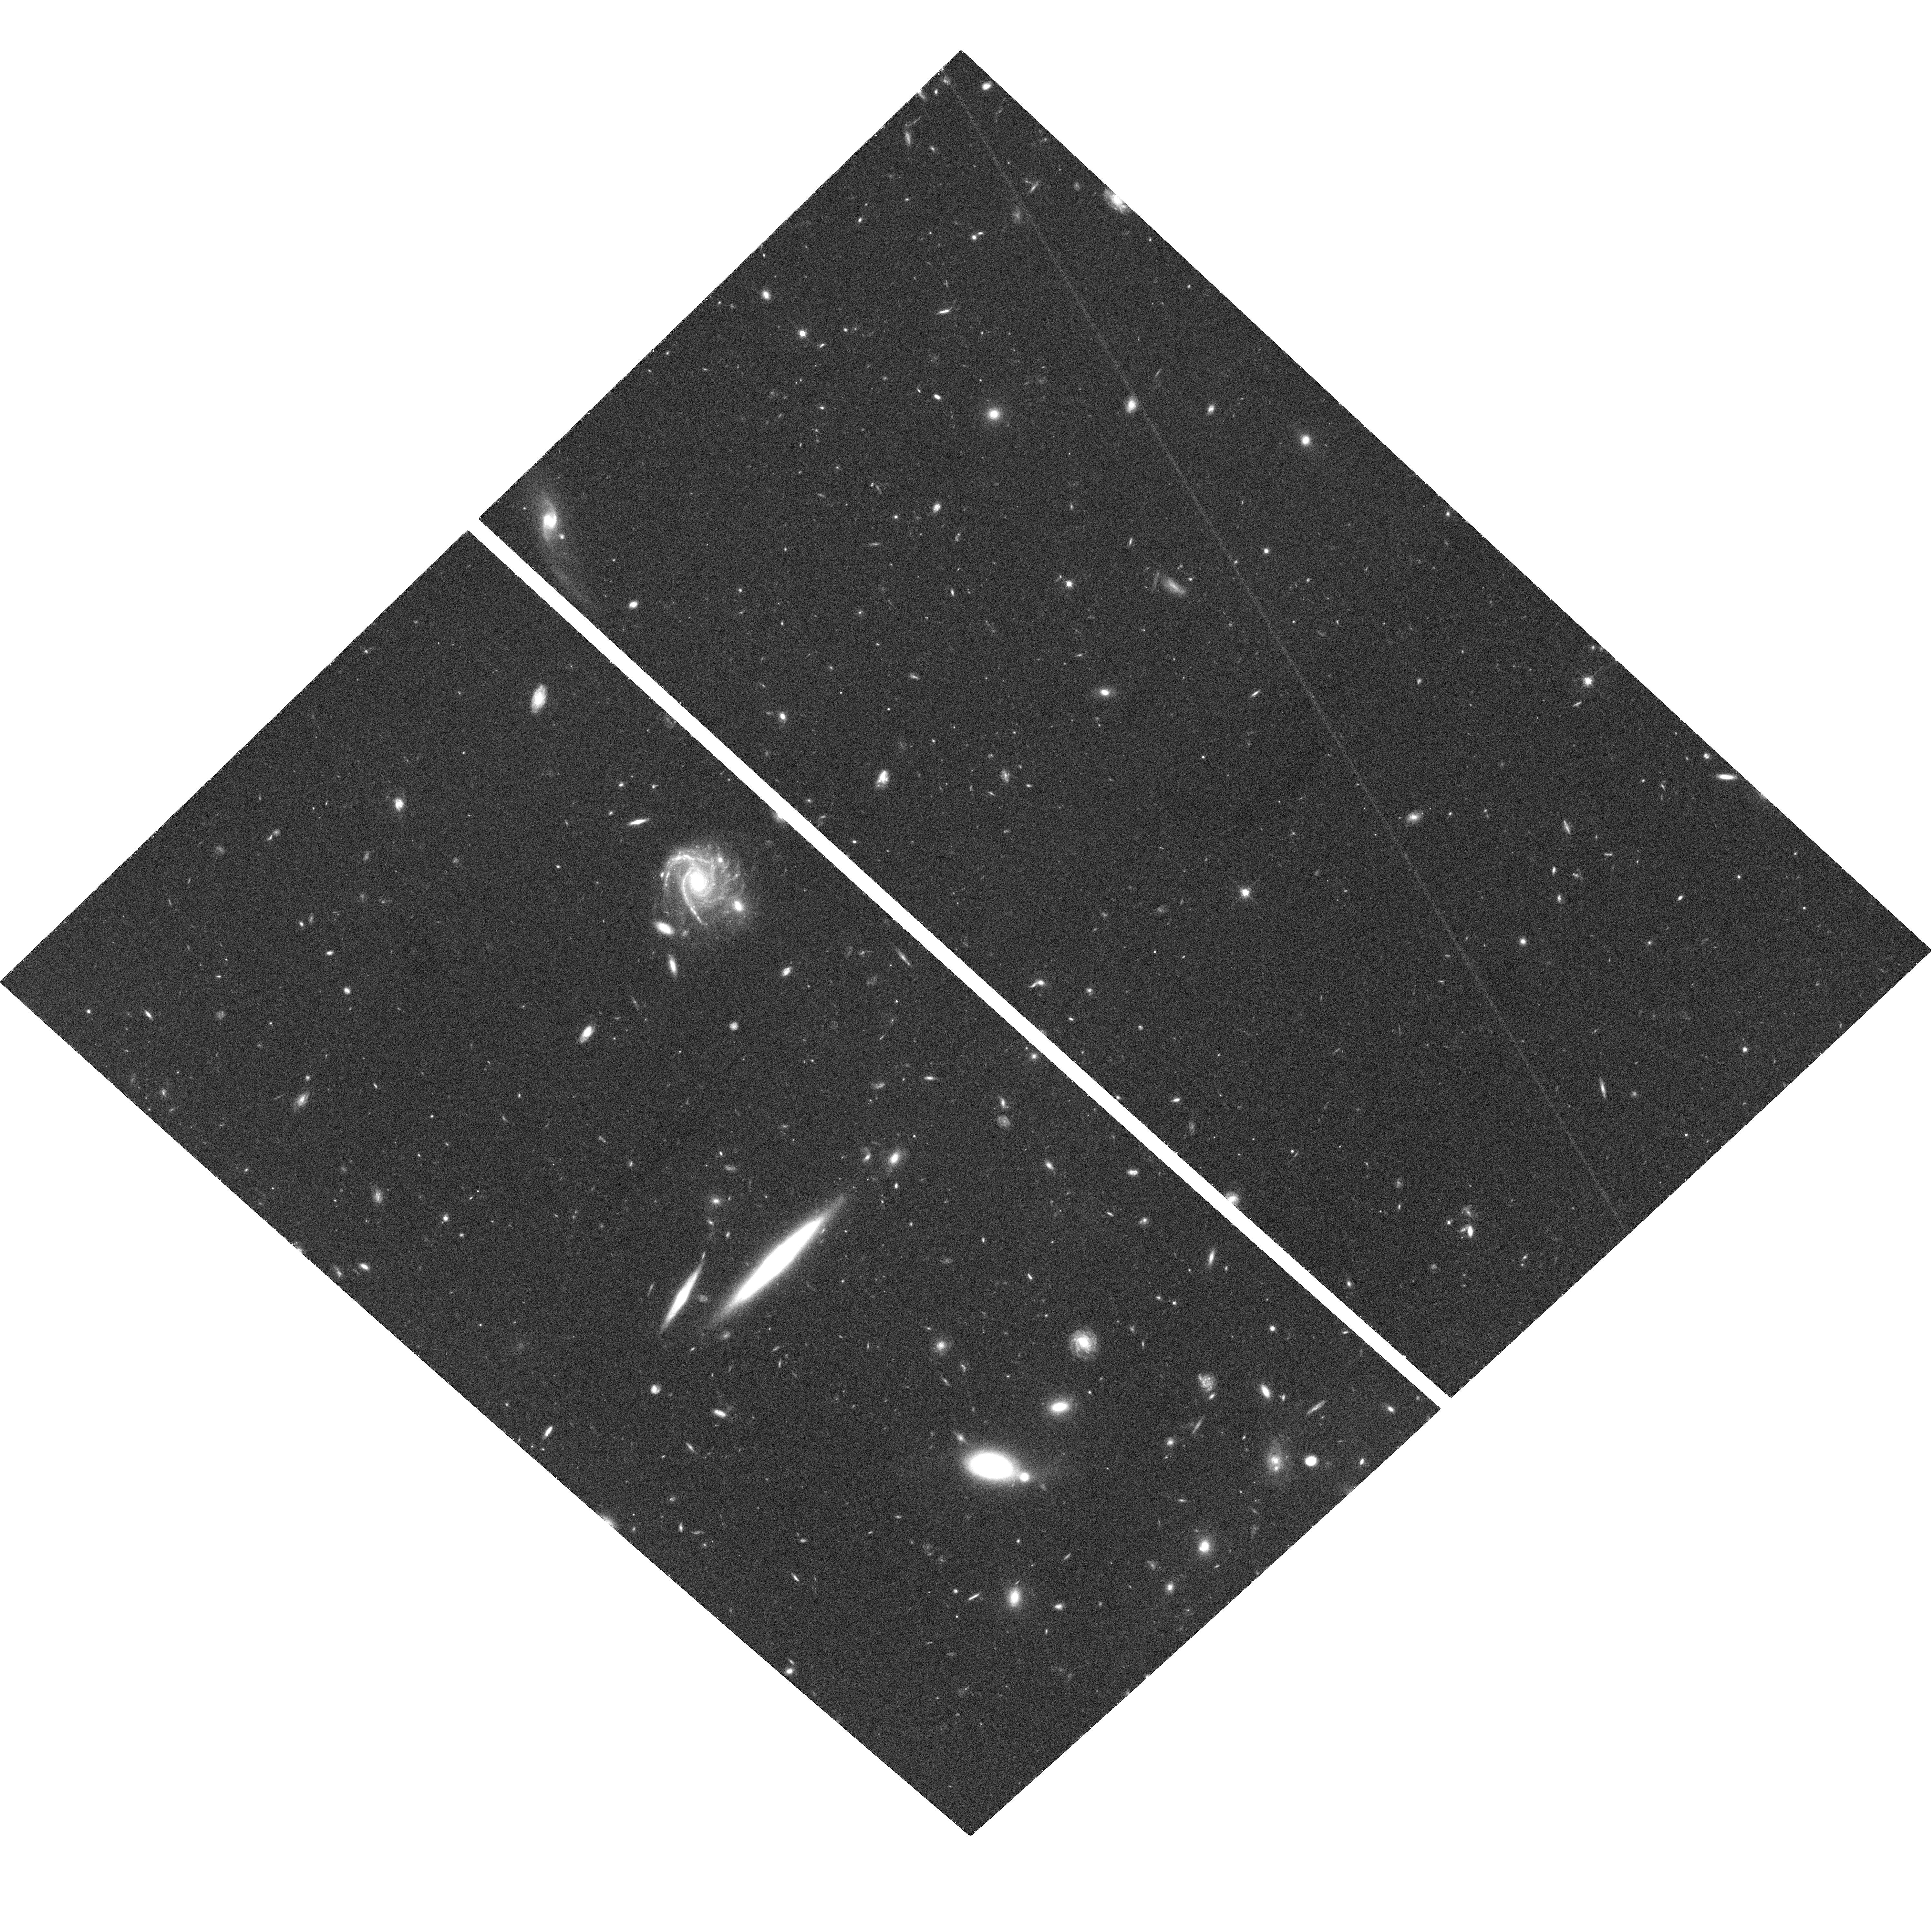
Target: GAL-ISO1052+5708. Instrument: ACS/WFC. Filter: F814W. Exposure: 38 min. Observation ID: hst_9483_04_acs_wfc_f814w_j8ej04

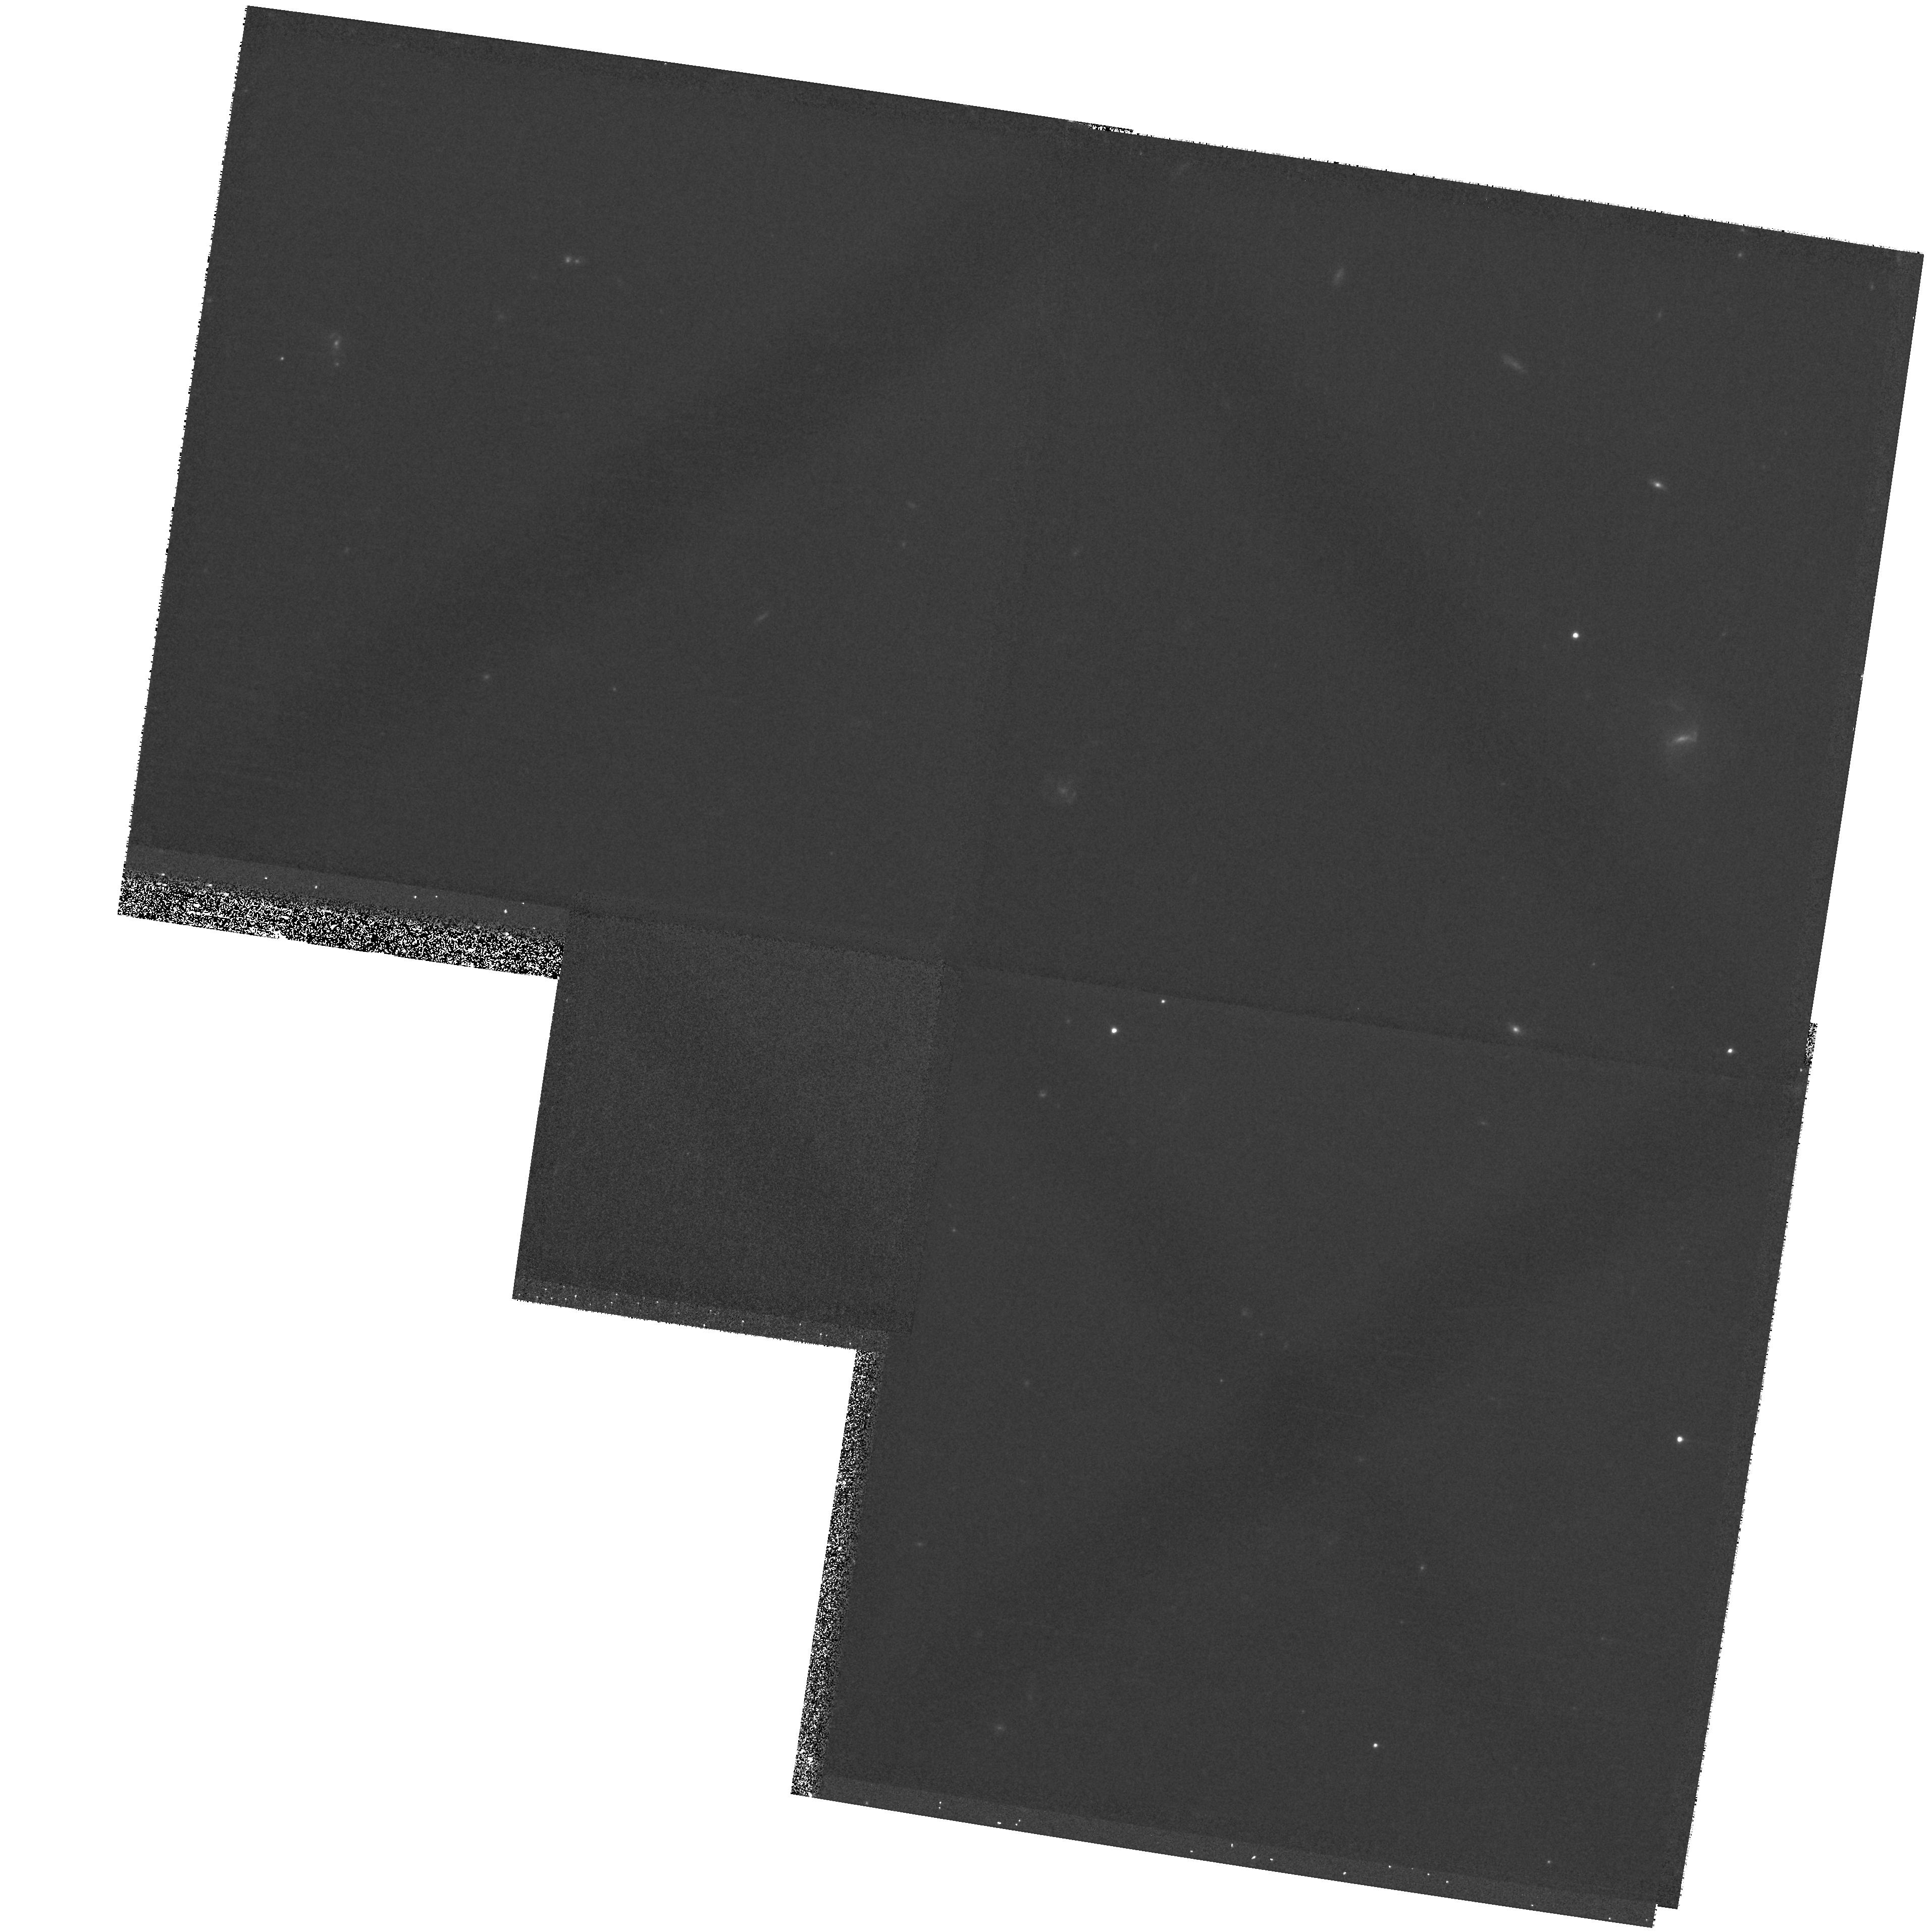
Target: field at RA 163.572°, Dec 57.314°. Instrument: WFPC2/PC. Filter: F814W. Exposure: 15 min. Observation ID: hst_9483_a5_wfpc2_pc_f814w_u8eja5

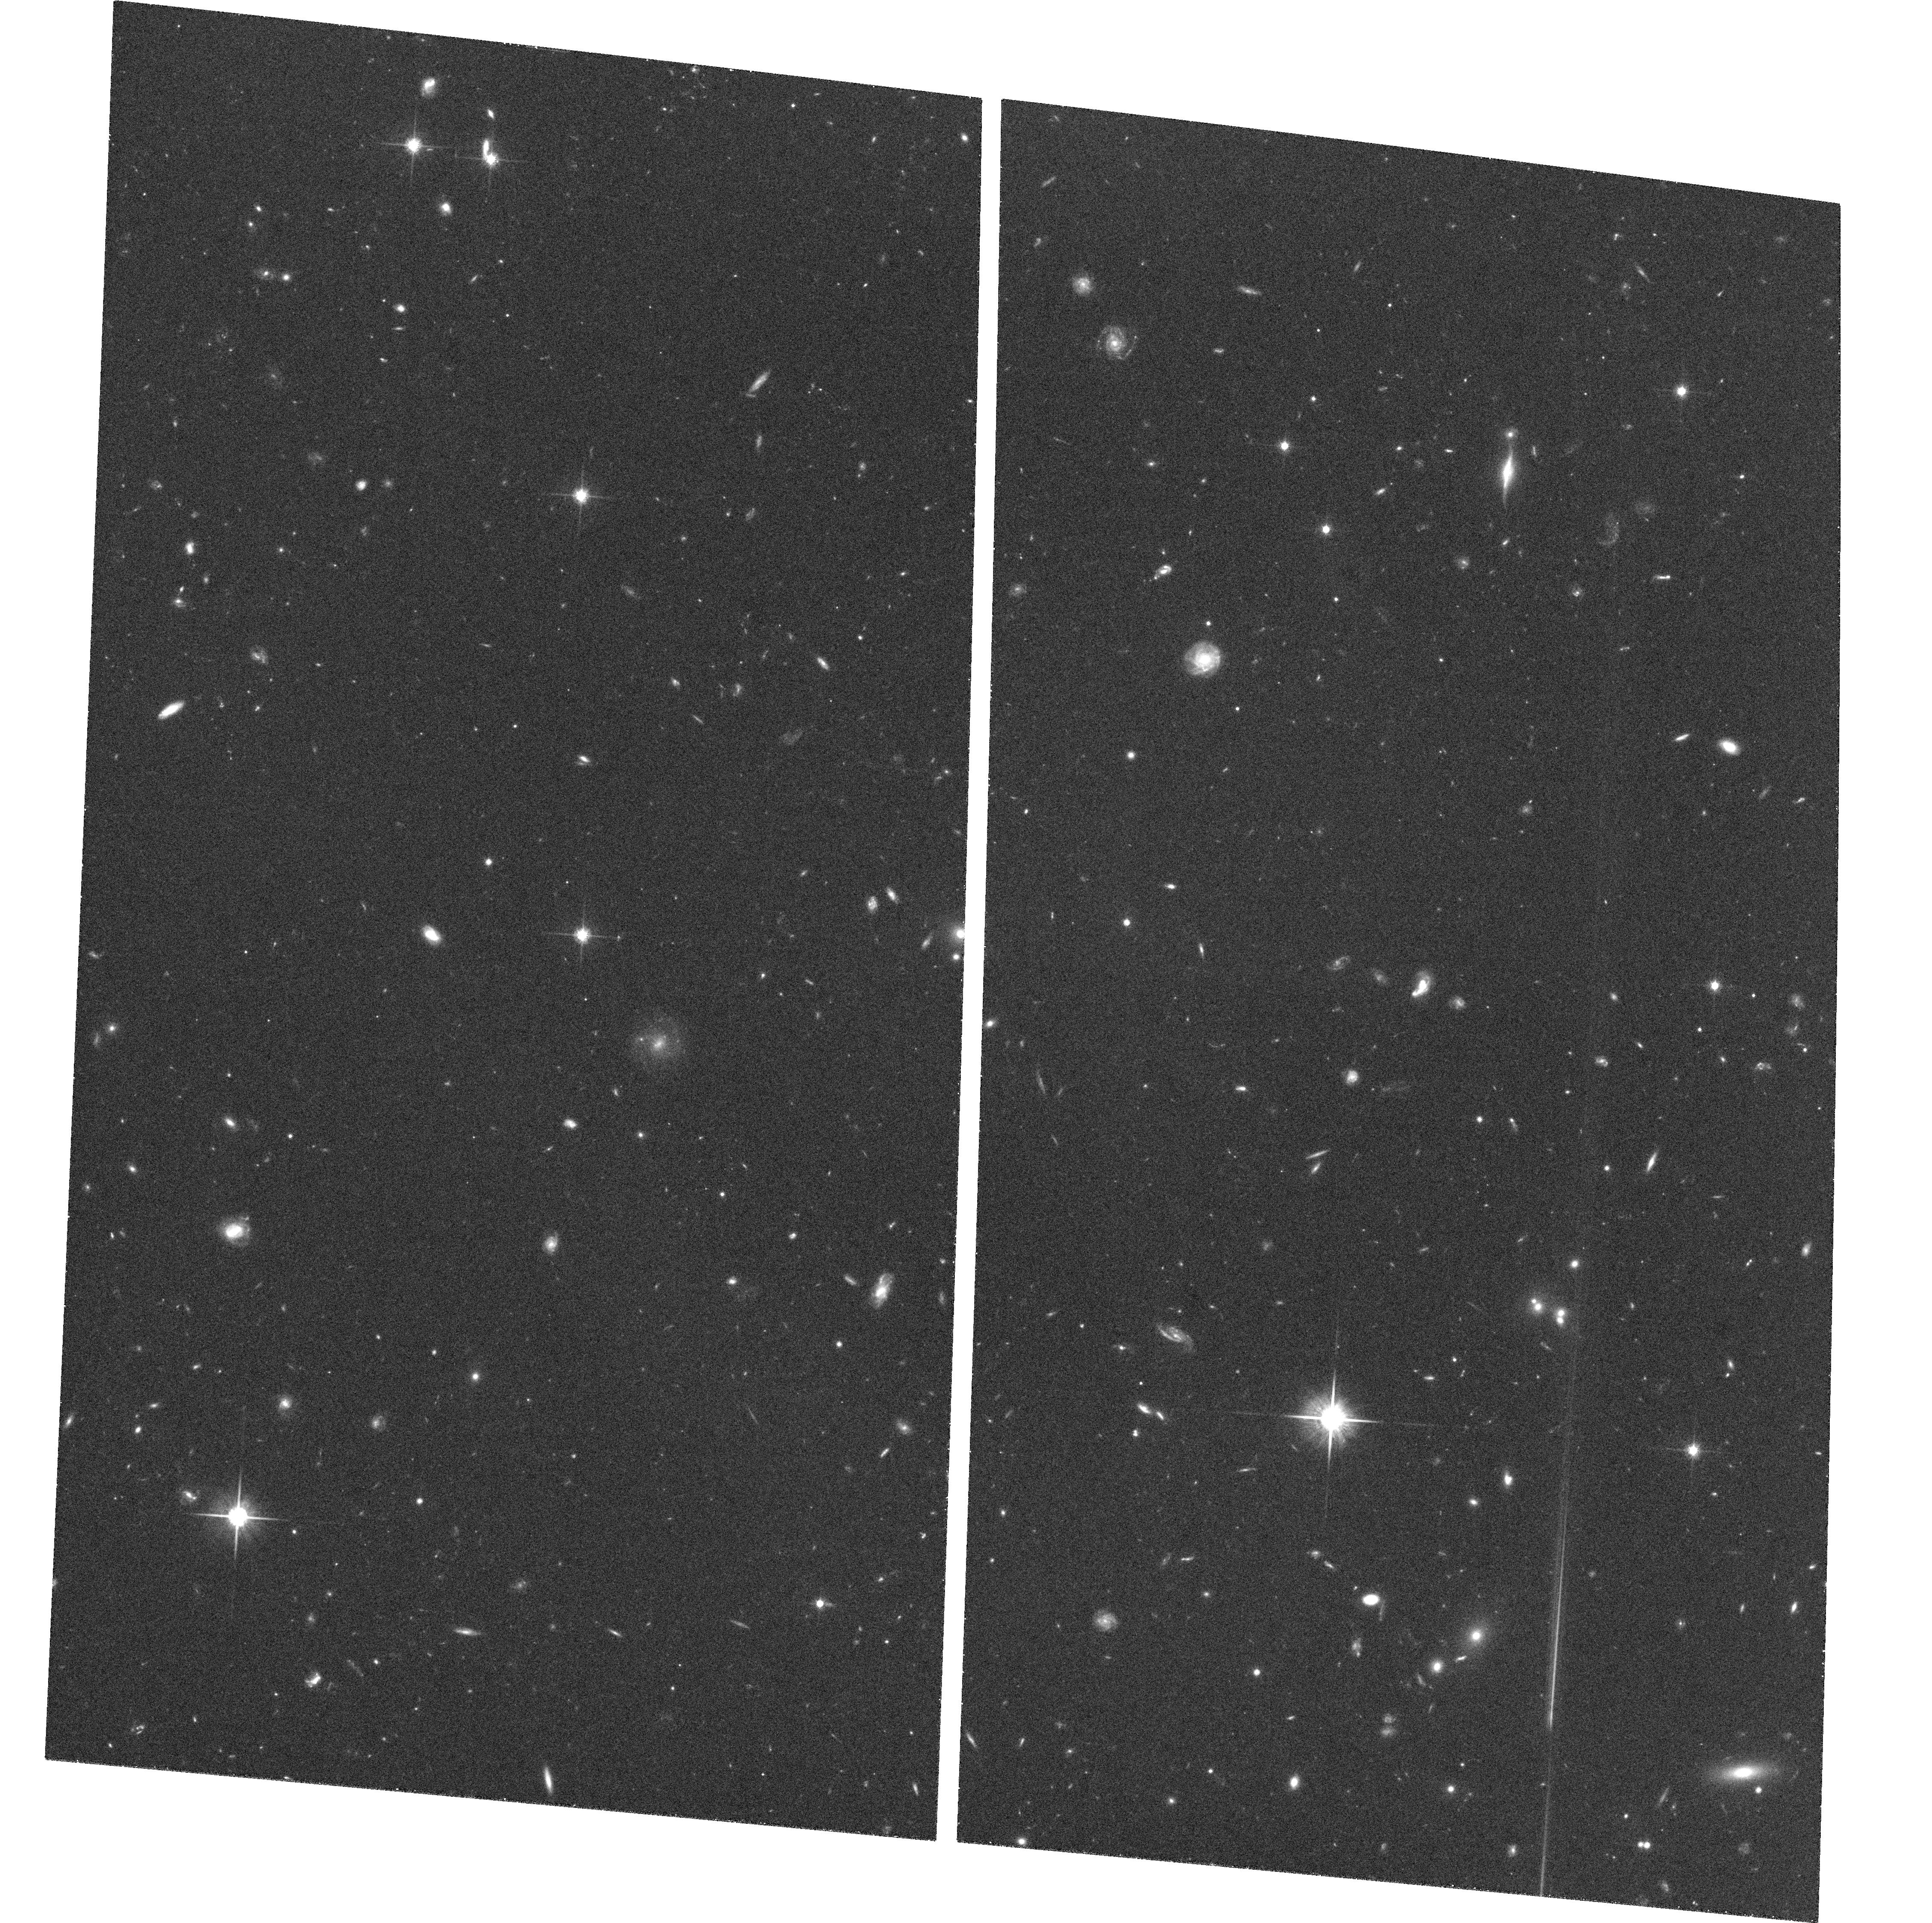
Target: GAL-FF-0245+0123. Instrument: ACS/WFC. Filter: F814W. Exposure: 35 min. Observation ID: hst_9483_07_acs_wfc_f814w_j8ej07

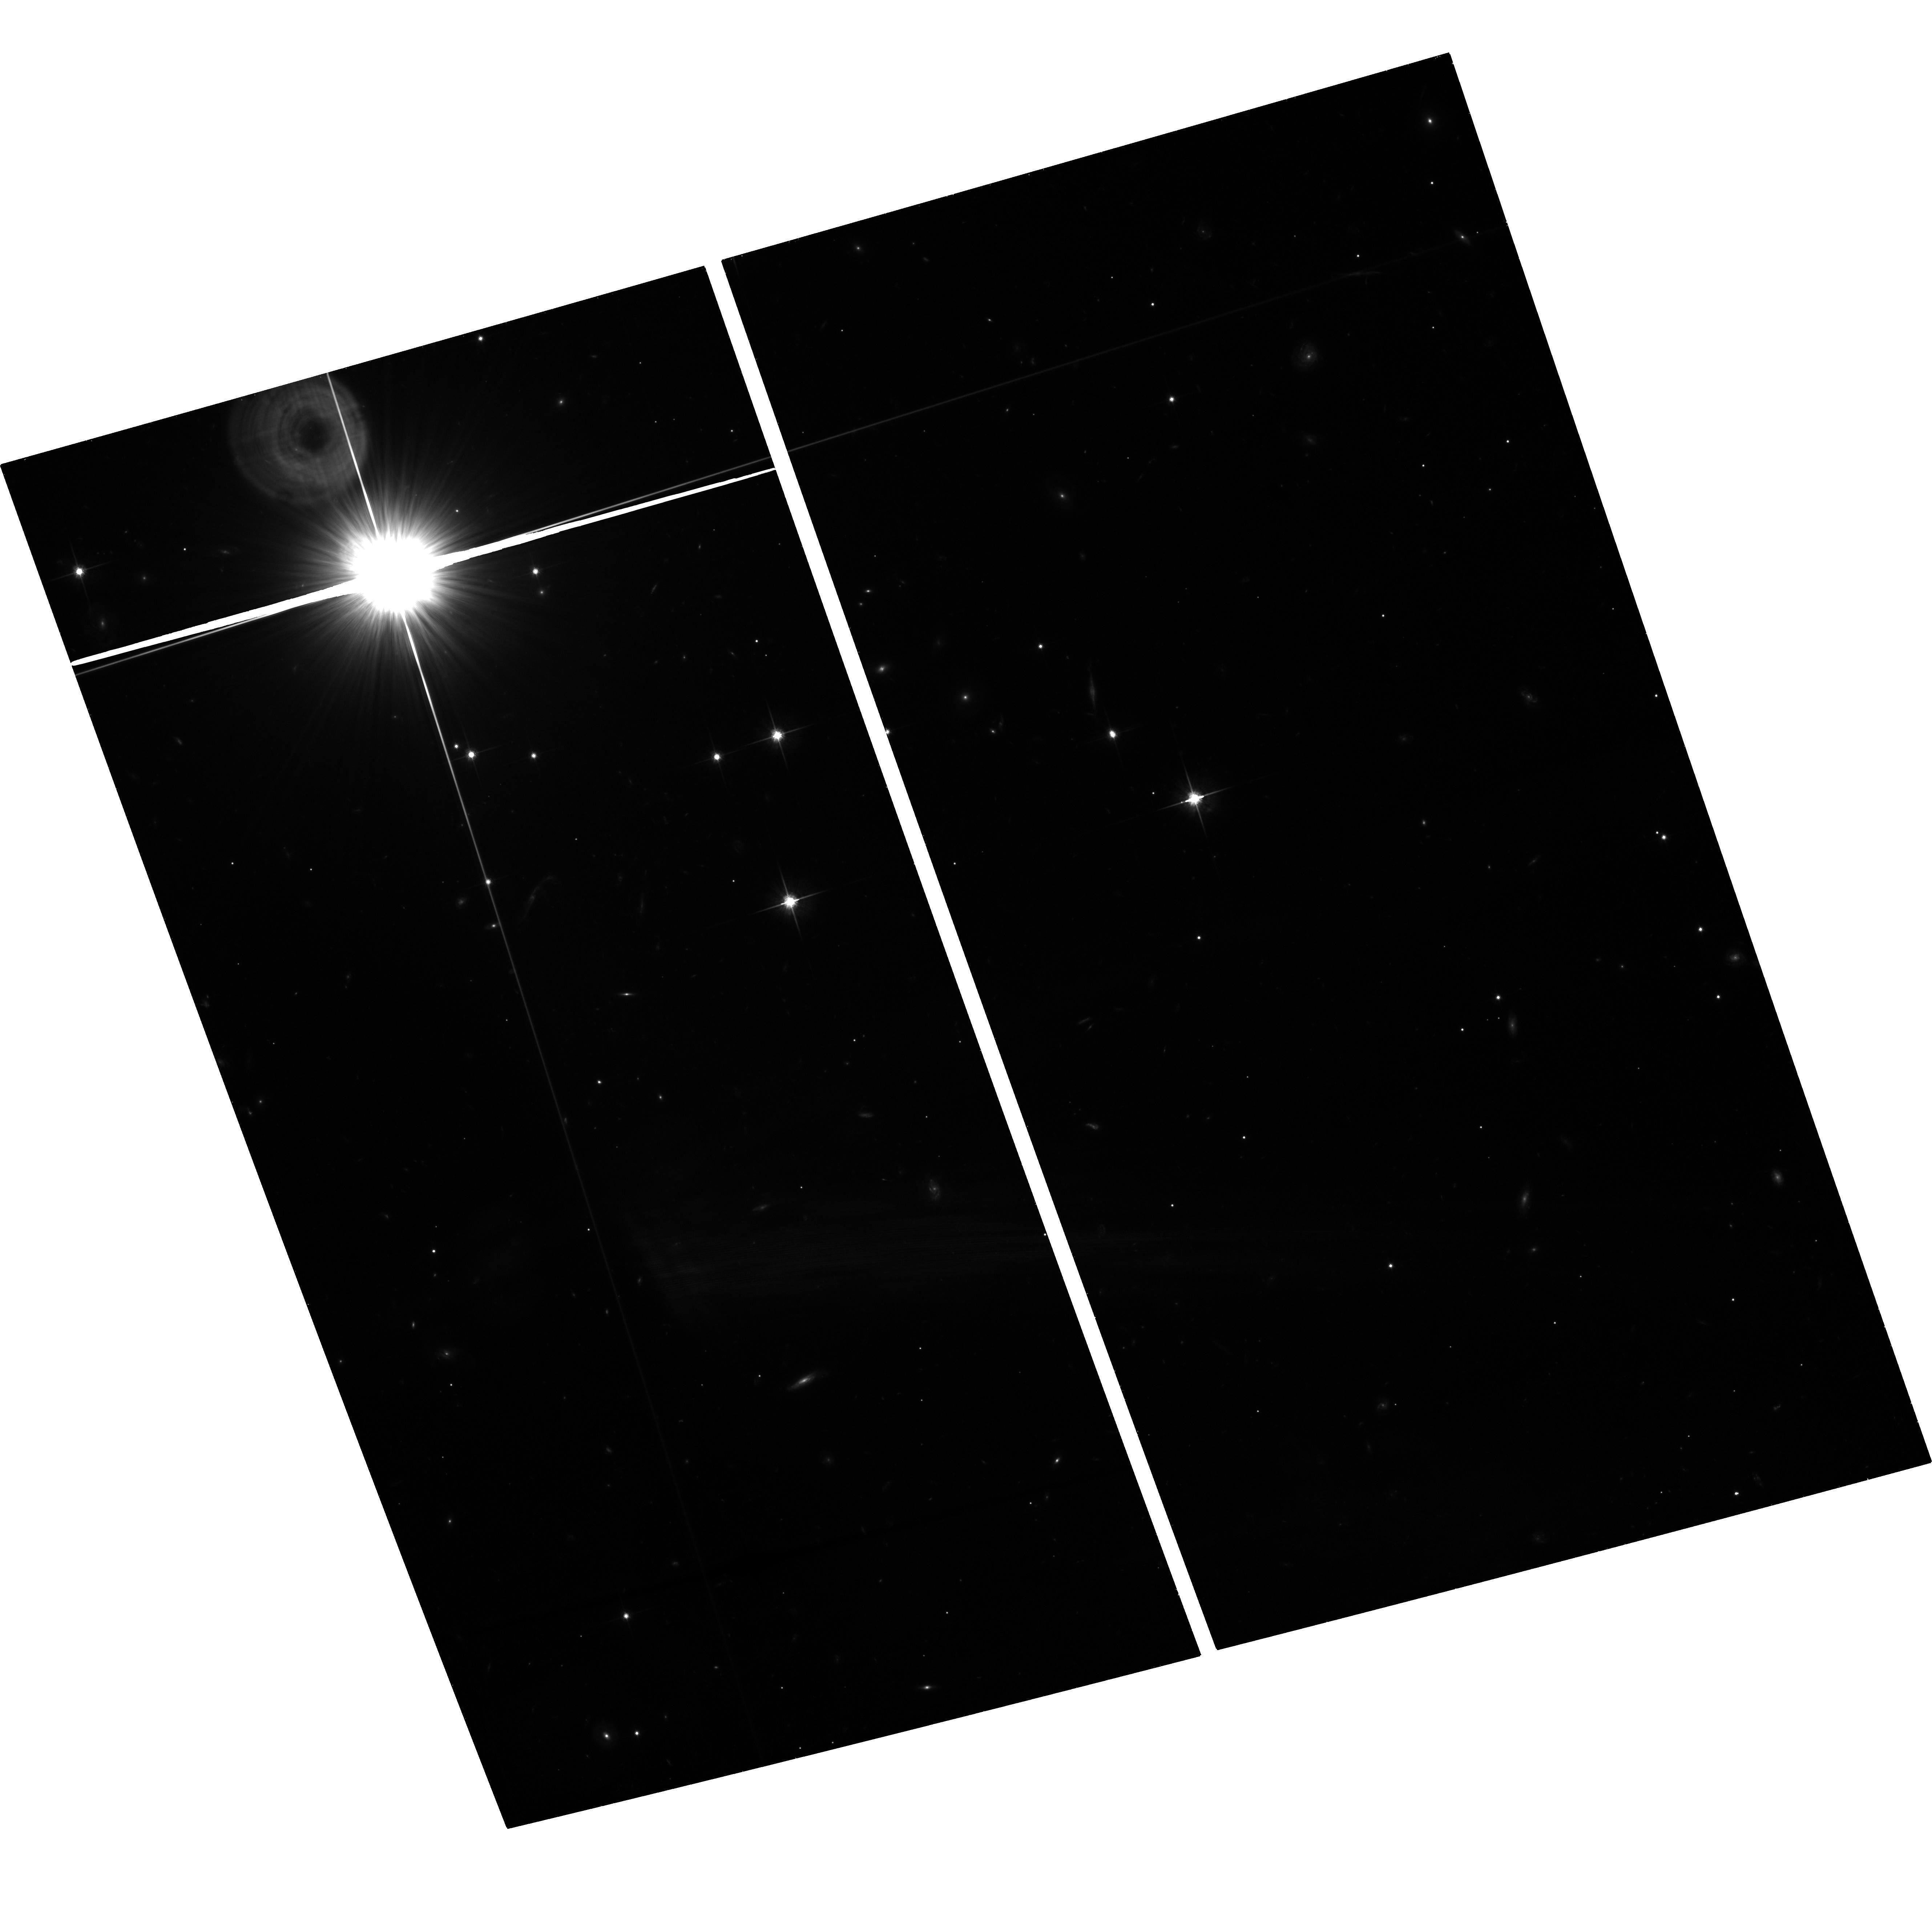
Target: GAL-FF-1725+3709. Instrument: ACS/WFC. Filter: F814W. Exposure: 36 min. Observation ID: hst_9483_11_acs_wfc_f814w_j8ej11

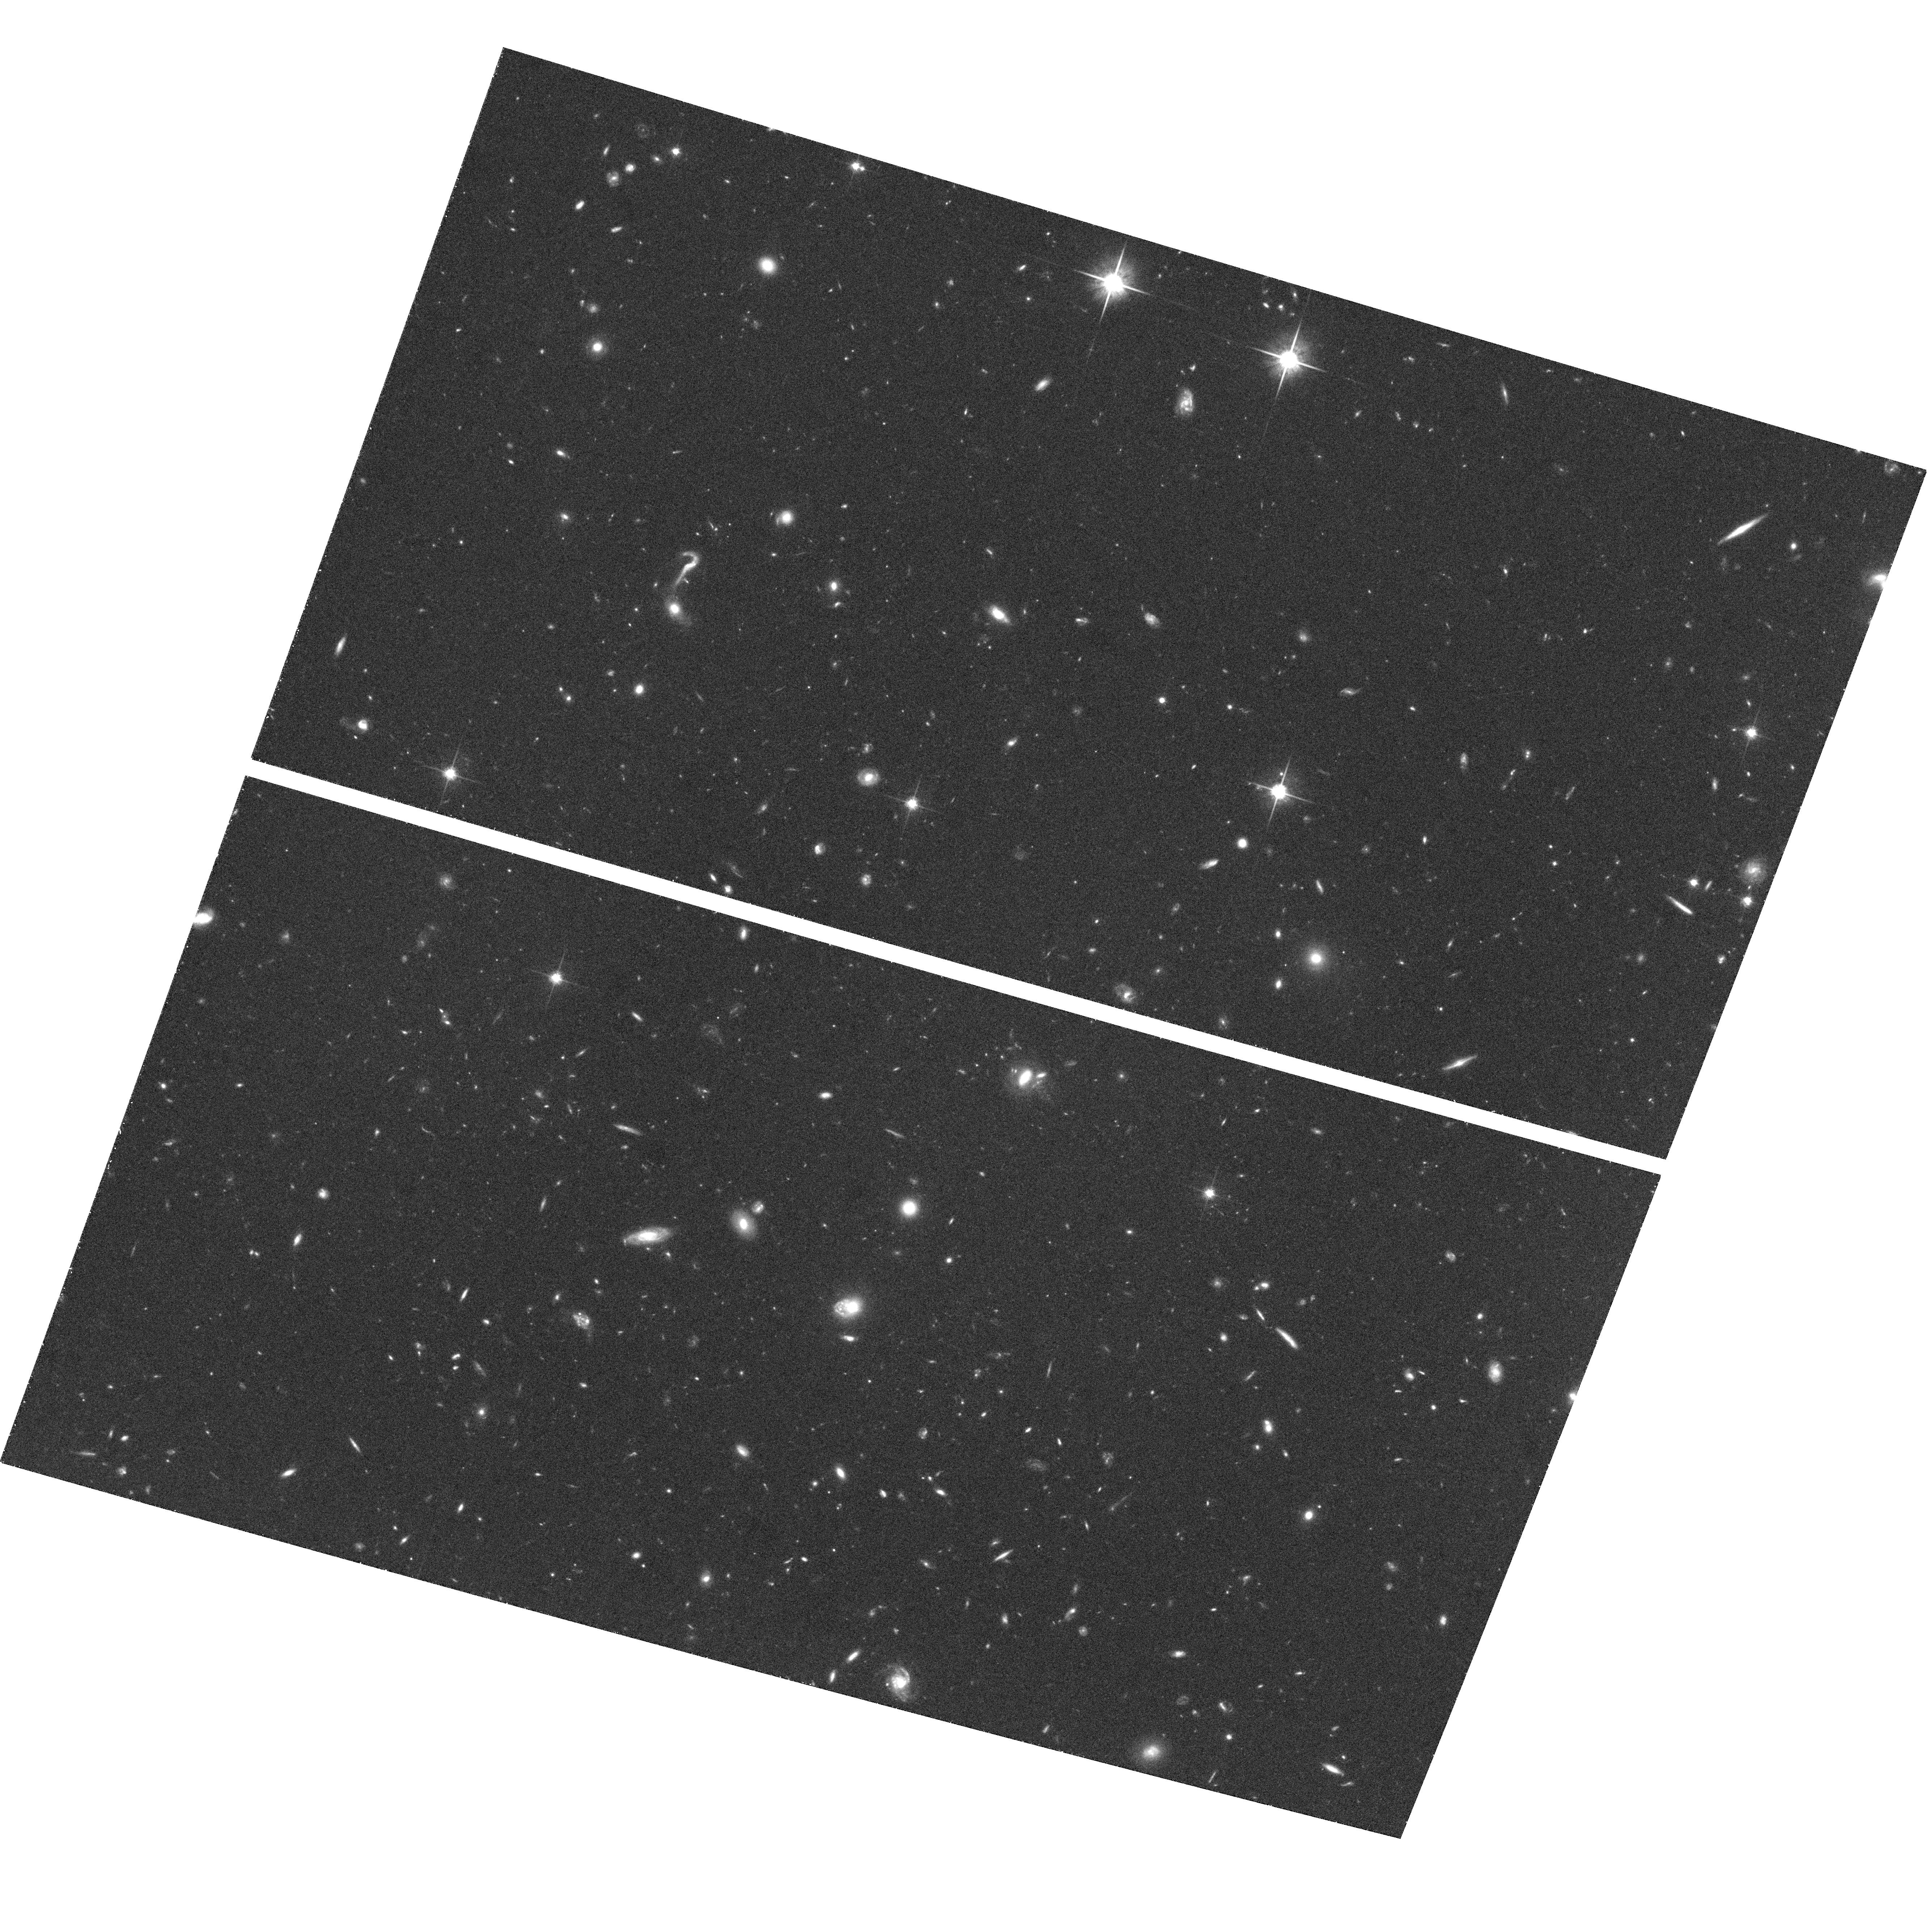
Target: GAL-ISO1051+5714. Instrument: ACS/WFC. Filter: F814W. Exposure: 38 min. Observation ID: hst_9483_03_acs_wfc_f814w_j8ej03

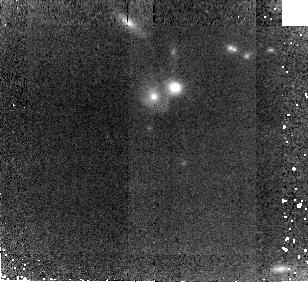
Target: GAL-ISO1033+5729. Instrument: NICMOS/NIC2. Filter: F160W. Exposure: 48 min. Observation ID: n8eja1010

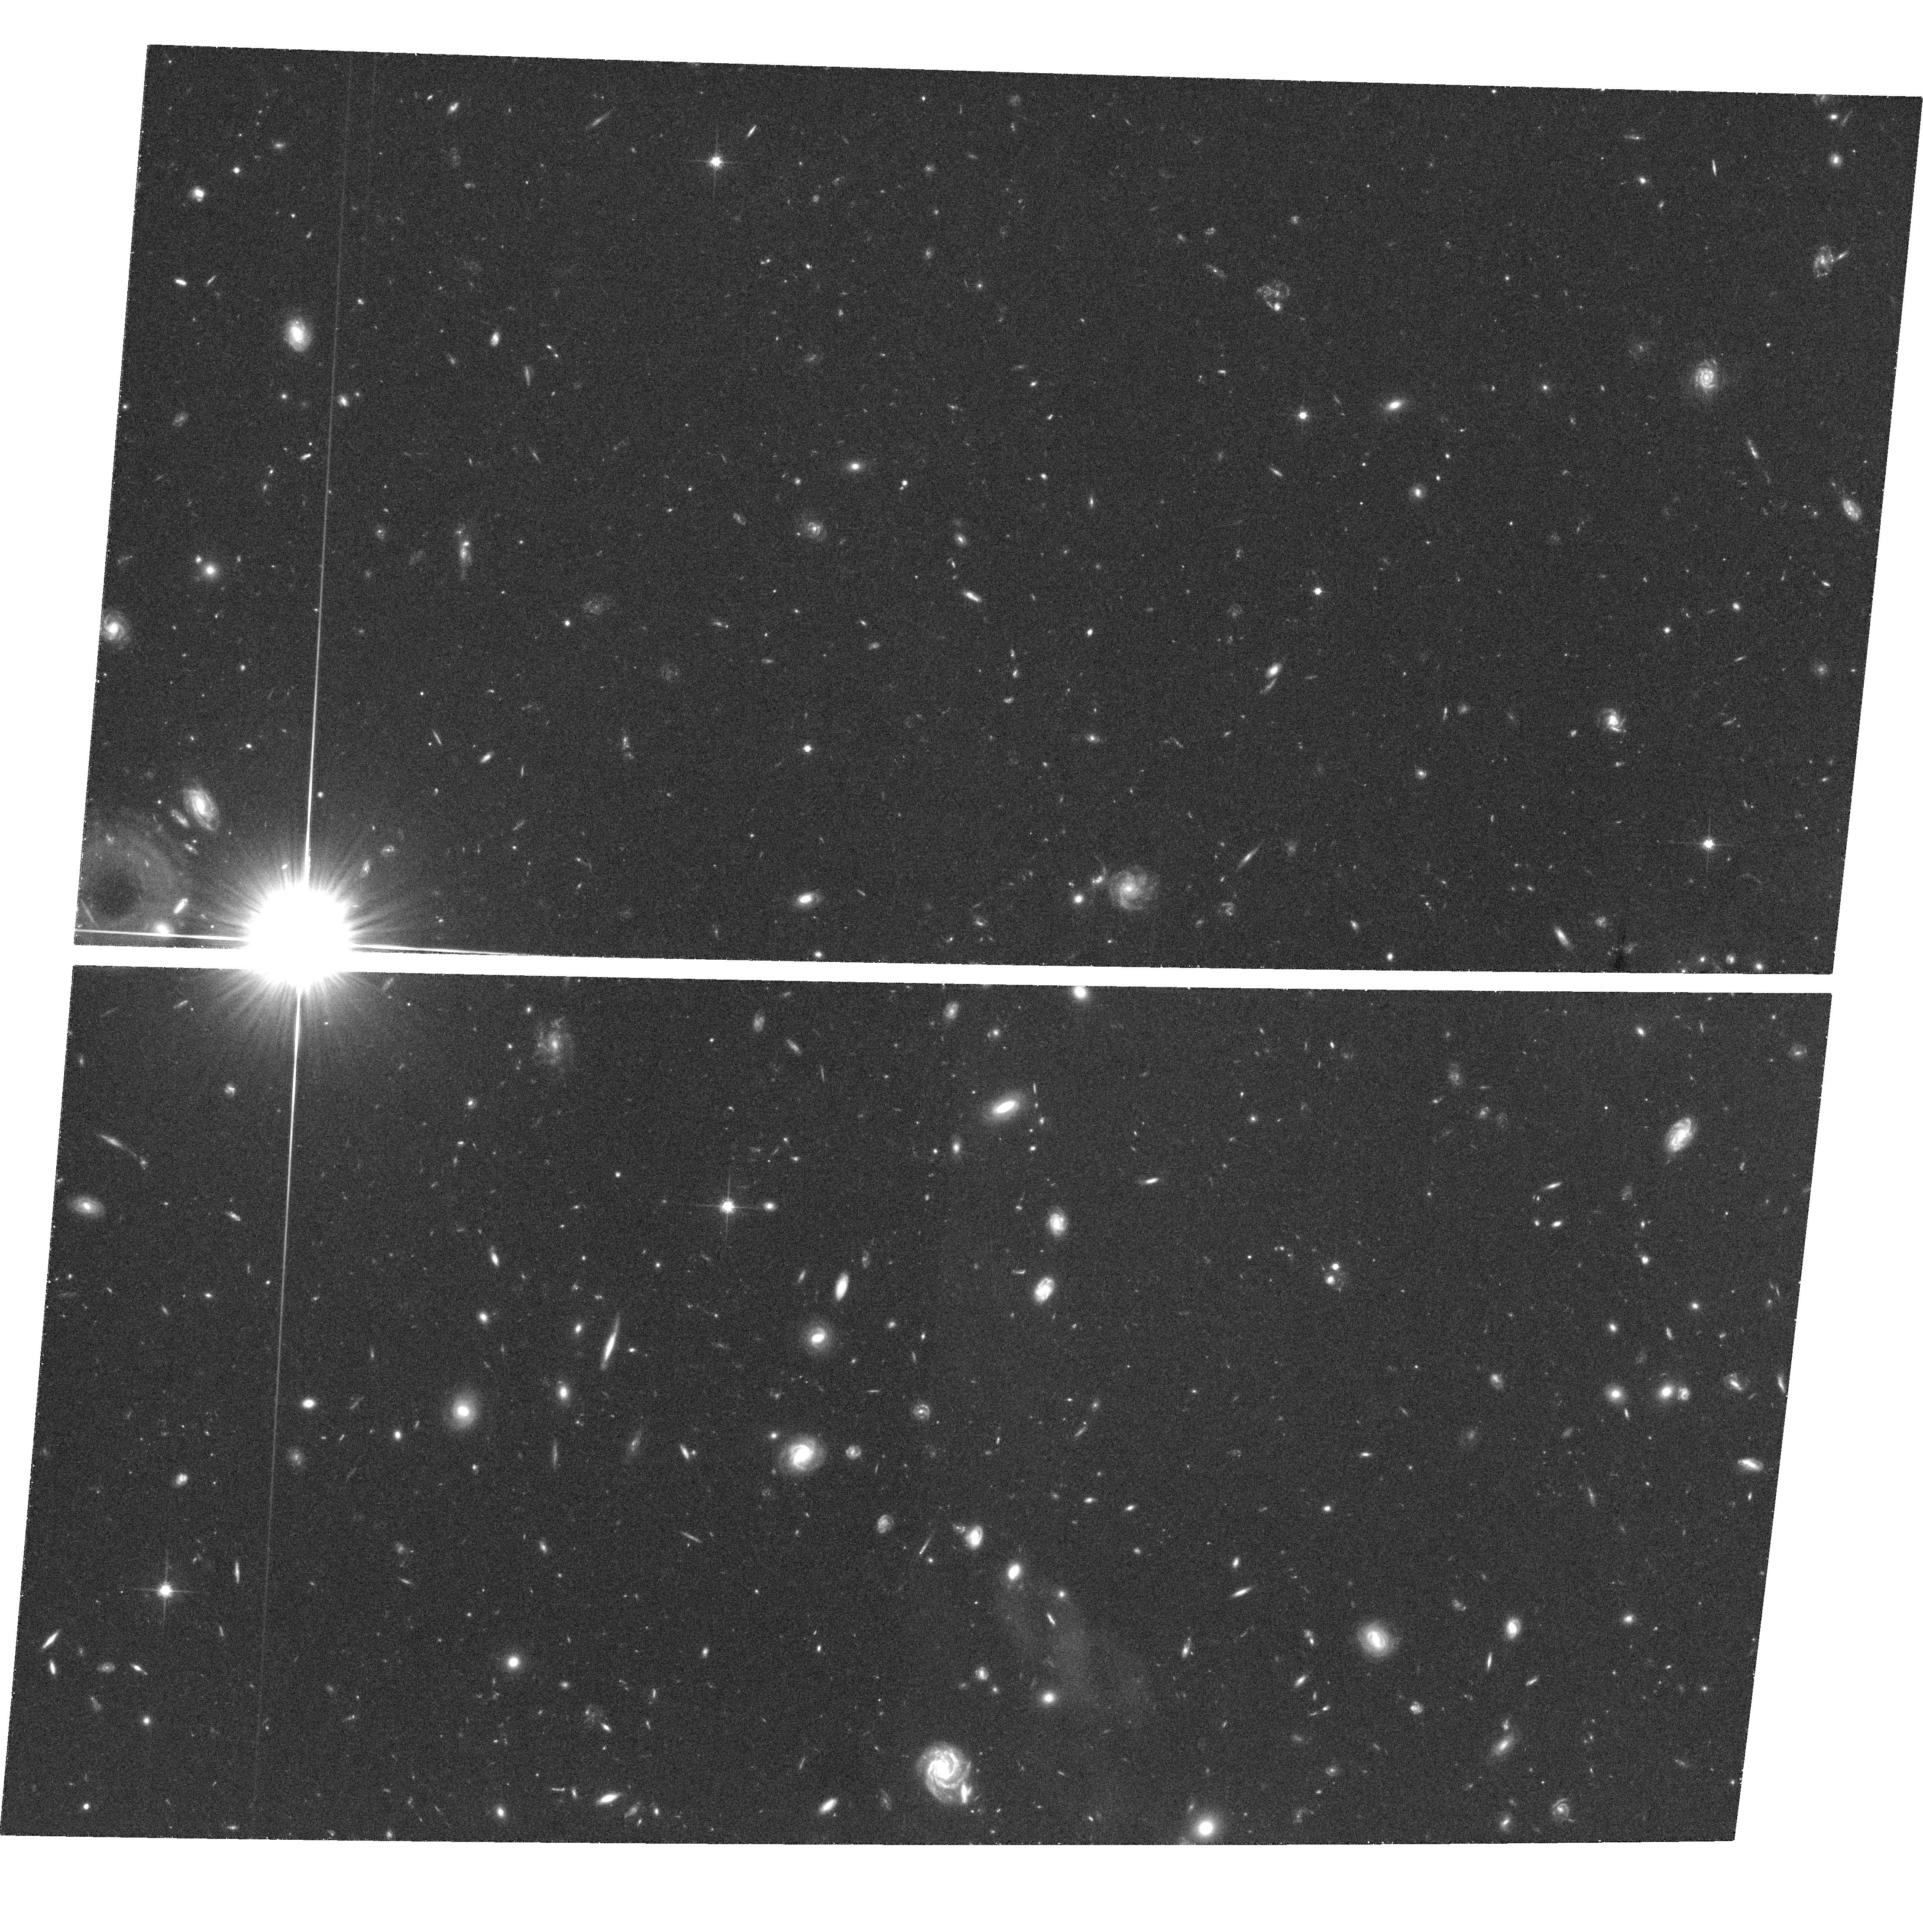
Target: GAL-ISO1051+5709. Instrument: ACS/WFC. Filter: F814W. Exposure: 38 min. Observation ID: hst_9483_02_acs_wfc_f814w_j8ej02

Origin and Evolution of IR Luminous Galaxies: Are z>=1 Dusty Starbursts and z=0 ULIRGs the Same? (PI: Yun, Min S.)

Interactions and mergers involving gas-rich galaxies are the main driving mechanism behind the luminous IR galaxy phenomenon. However it is dangerous to extrapolate this model directly to high redshifts because massive spiral progenitors may have been relatively uncommon at earlier epochs. Mergers and interactions involving less massive but more gas-rich progenitors may have occurred instead. We propose to test this hypothesis directly by imaging 12 FIR-selected, dusty starbursts at z~1 at sub-kpc resolution afforded by HST in the rest frame B and I (observed I and H) bands using ACS and NICMOS. While studying higher redshift systems is clearly desirable, band-shifting and surface brightness dimming makes the investigations of tidal features and the nature of progenitors possible only out to z~ 1 (Hibbard & Vacca 1997). From the morphologies, surface brightnesses, and color distribution, we will determine the physical status of the starburst hosts, the history of tidal interactions/mergers, and the nature of the progenitors. We will also test for the presence of hidden AGNs and for enhanced galaxy number density. Our 12 target galaxies form a complete sample of known ultraluminous and hyperluminous galaxies at 0.7<z<1.4 and represent the most distant and the best statistical set for investigating the nature and roles played by tidal interactions and mergers in the dusty starburst phenomenon at high redshift.